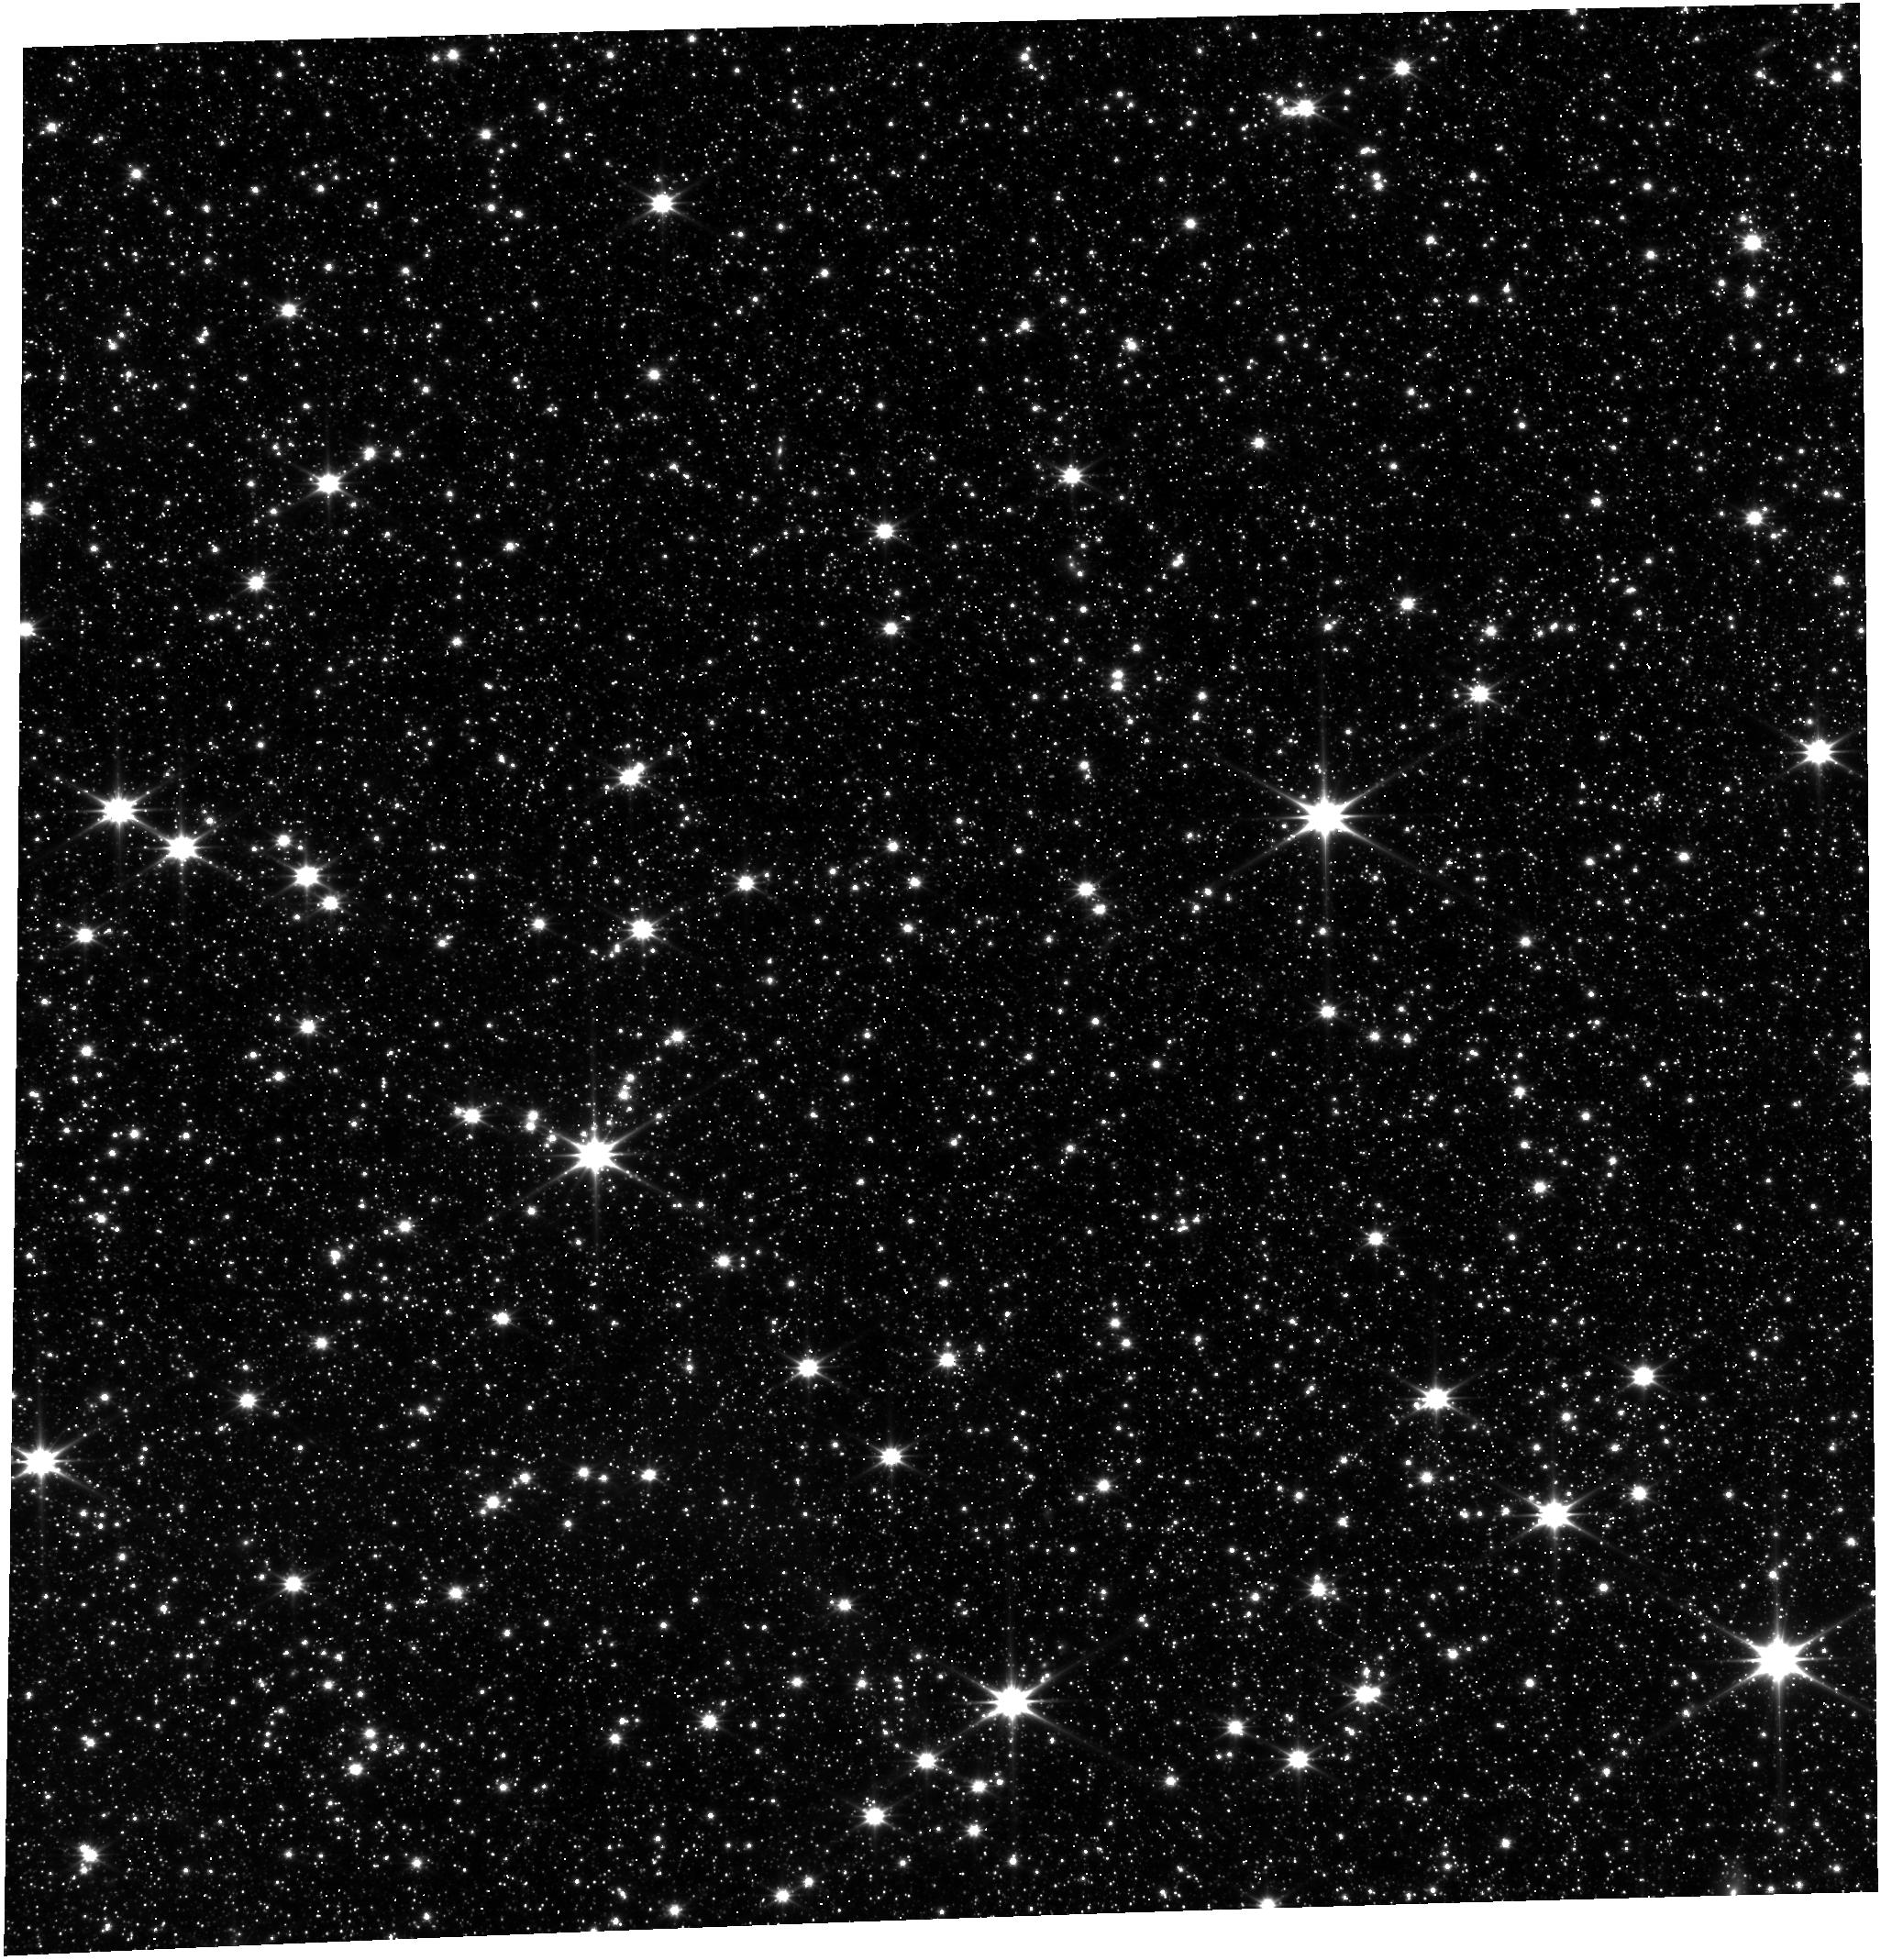
Target: LMC-NIRISS-FGS-ALIGNMENT
Instrument: FGS/FGS1
Filter: OPEN
Exposure: 18 min
Observation ID: jw01088-o003_t001_fgs_clear

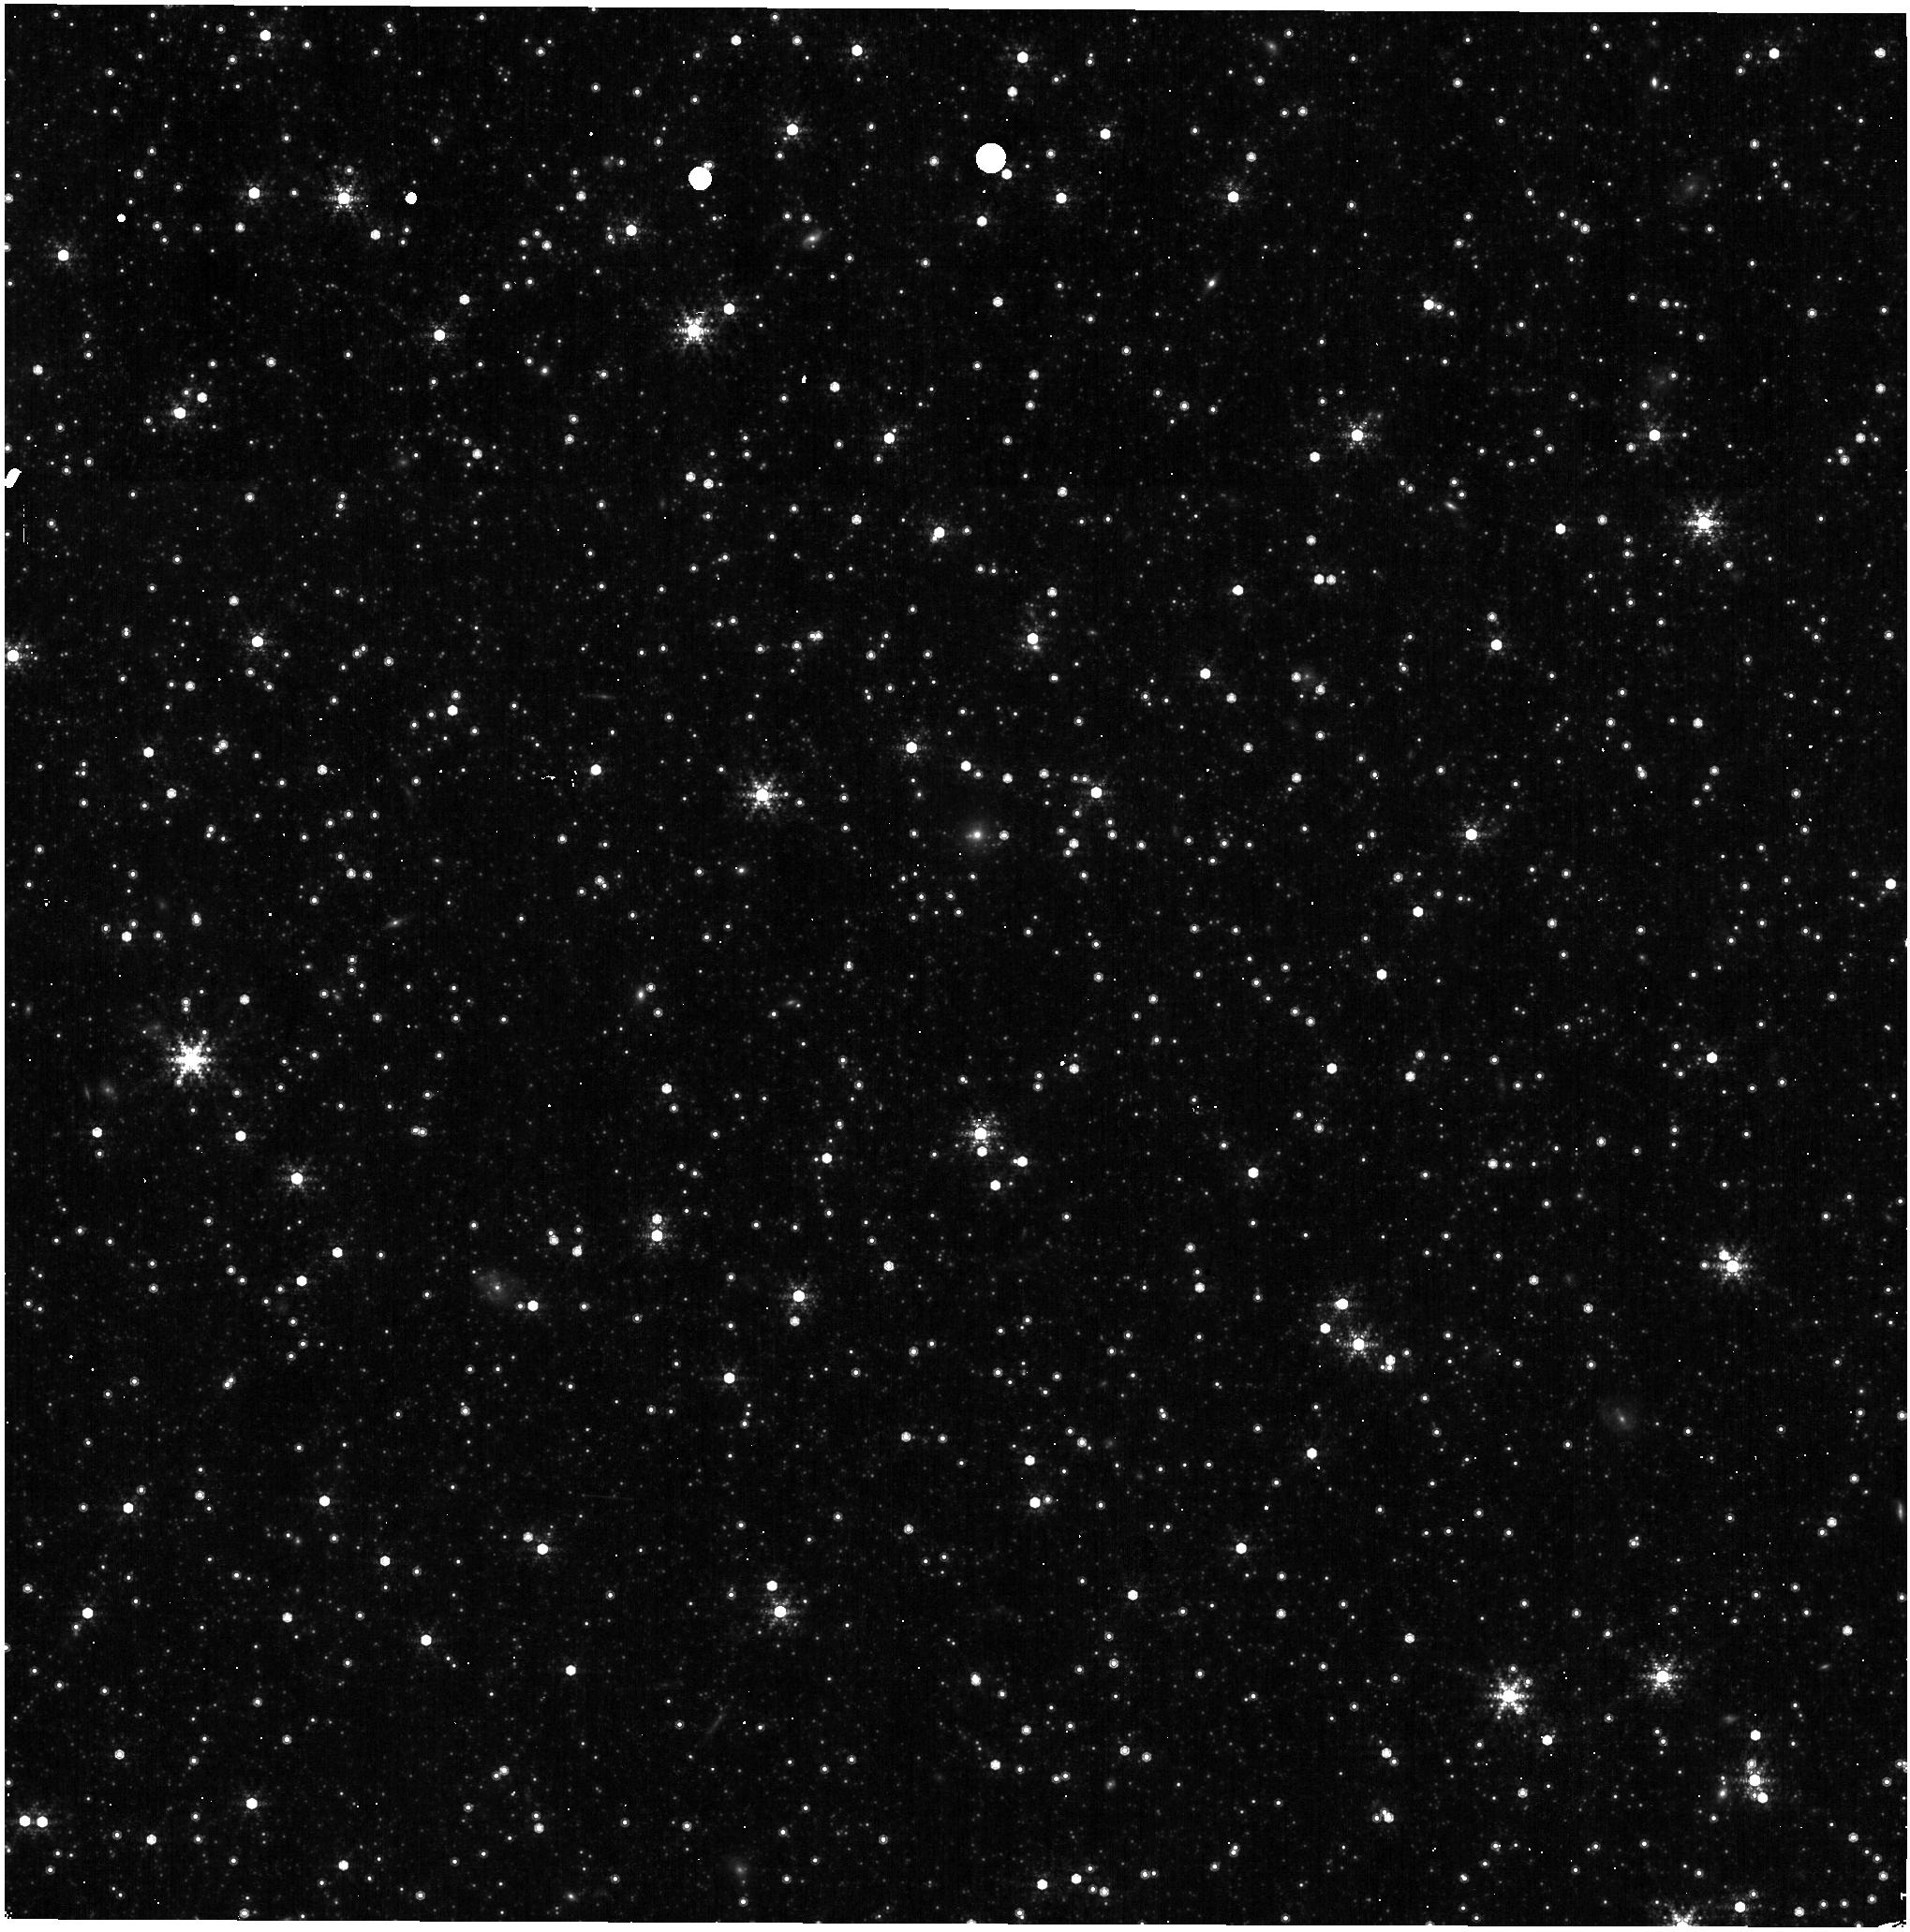
Target: LMC-NIRISS-FGS-ALIGNMENT
Instrument: NIRISS
Filter: F480M
Exposure: 3 min
Observation ID: jw01088-o003_t001_niriss_clearp-f480m

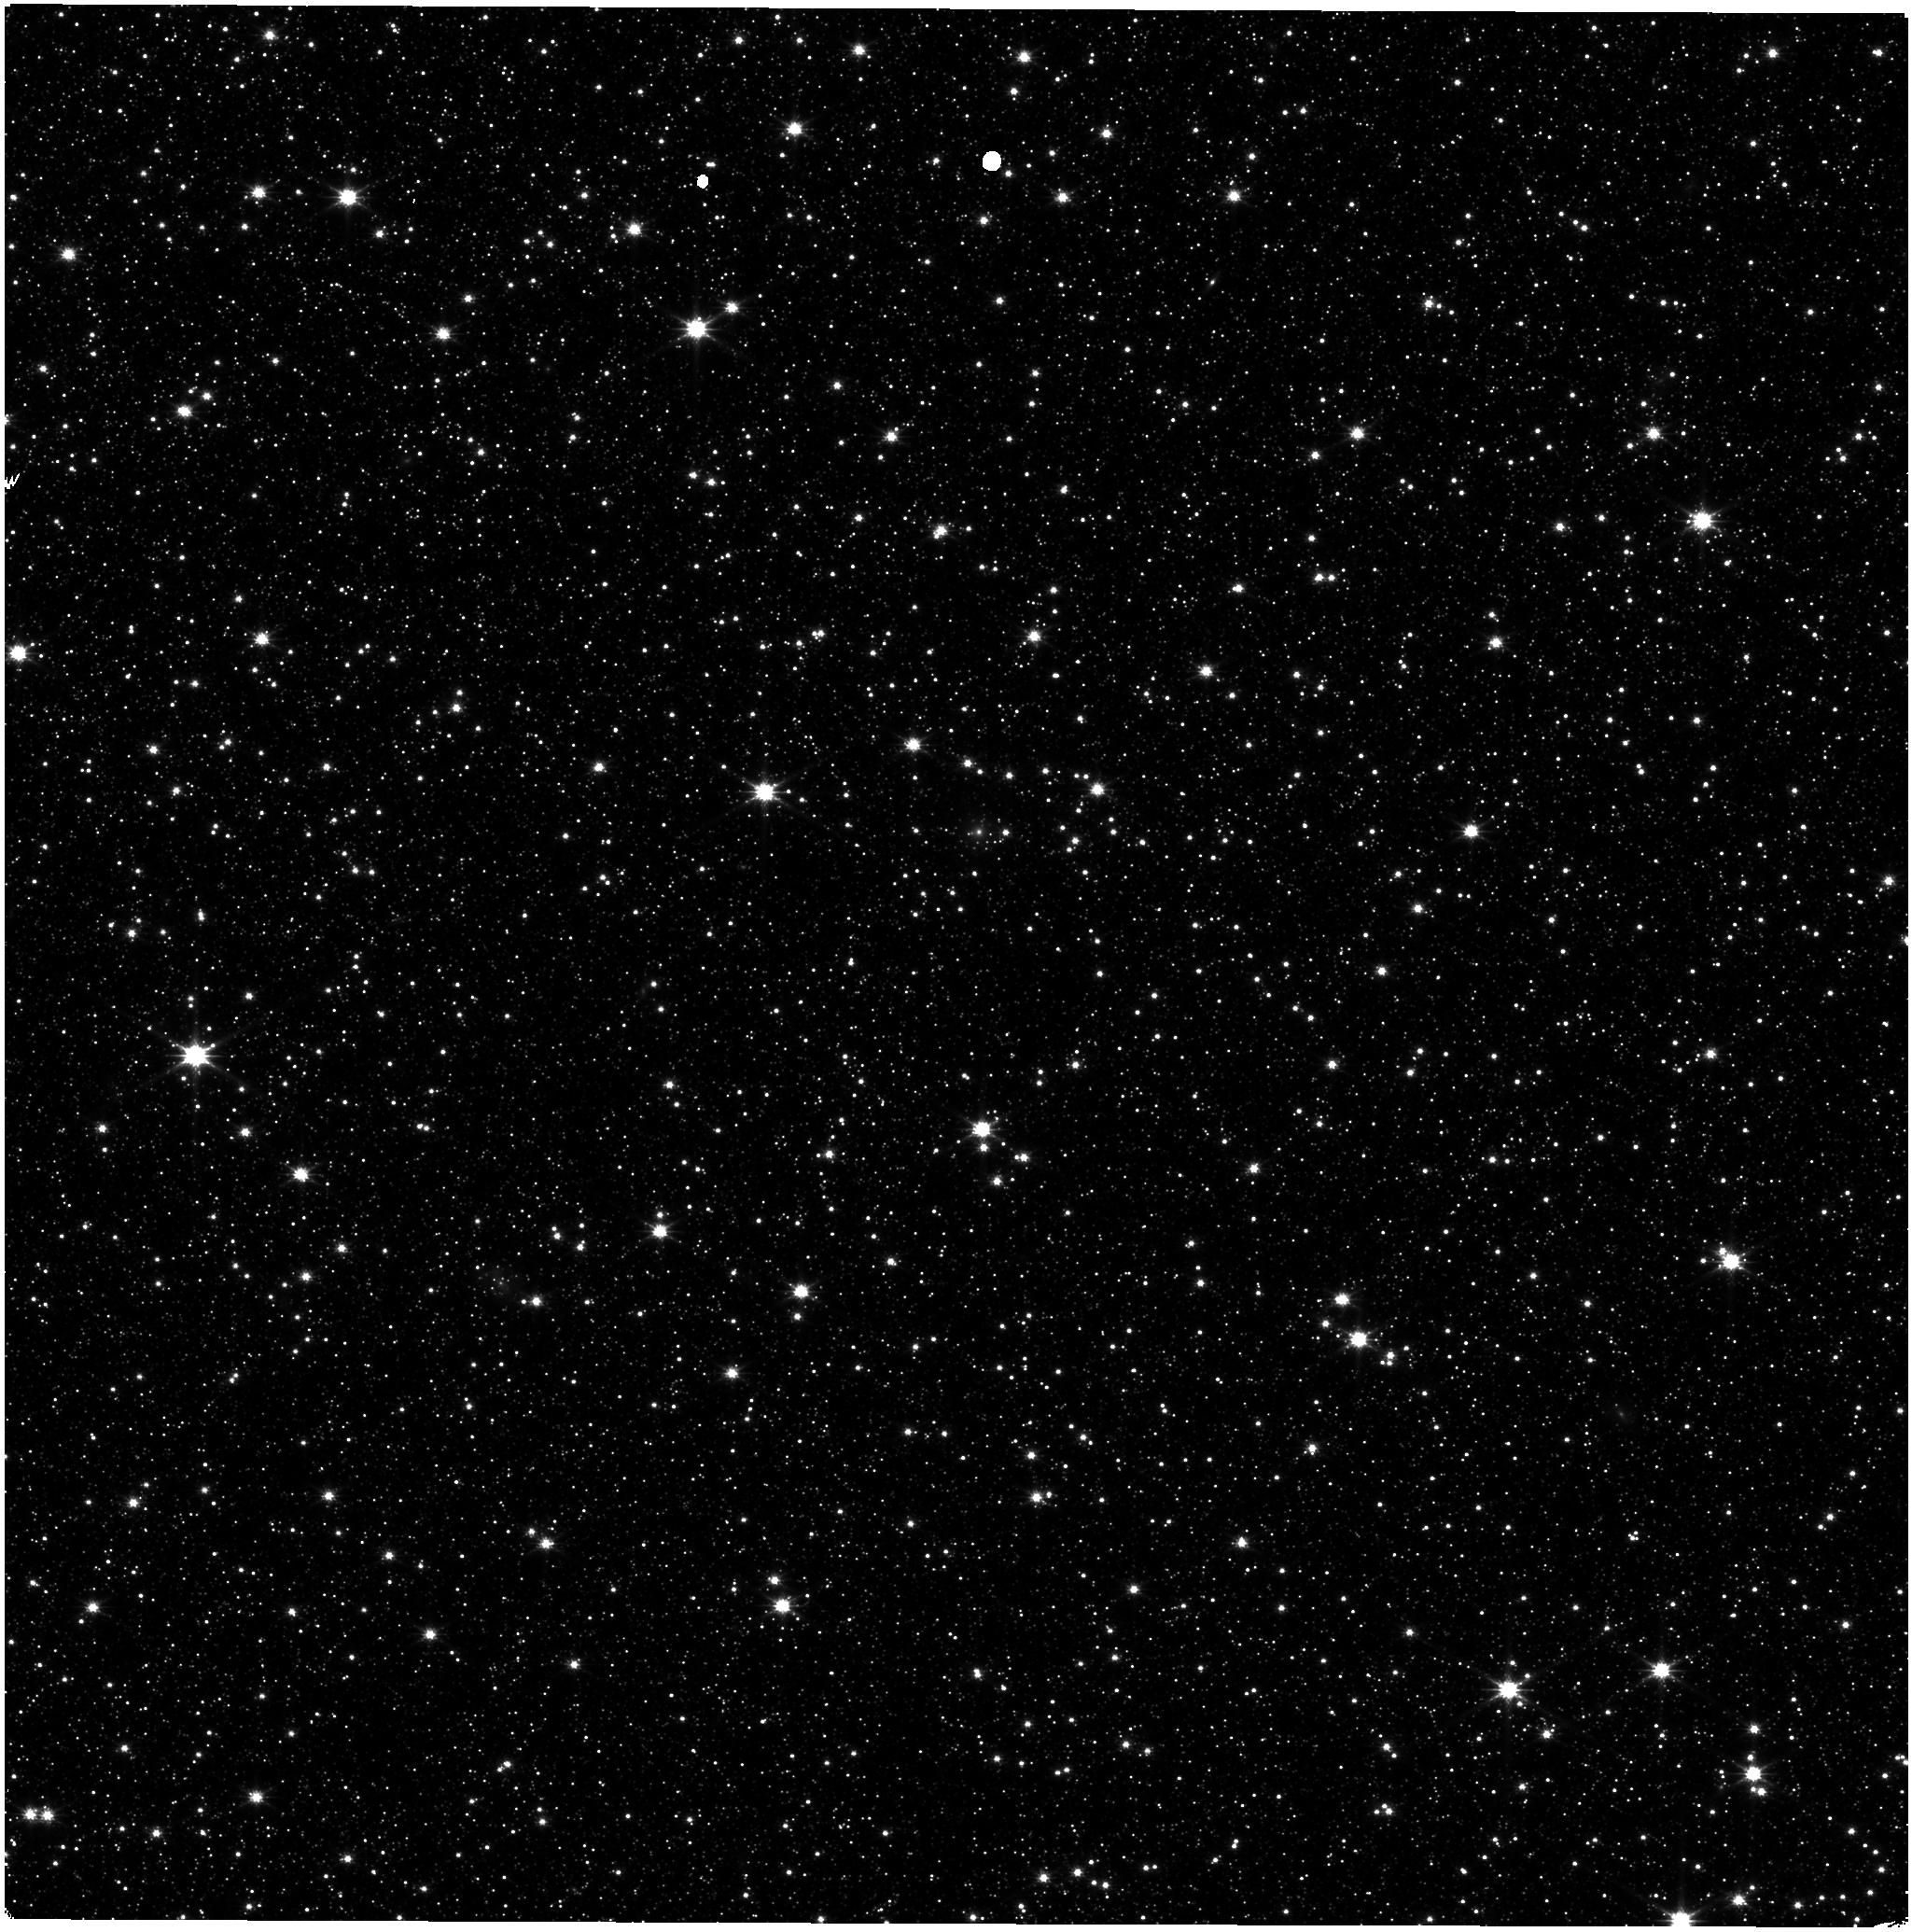
Target: LMC-NIRISS-FGS-ALIGNMENT
Instrument: NIRISS
Filter: CLEAR+F150W
Exposure: 11 min
Observation ID: jw01088-o001_t001_niriss_clear-f150w

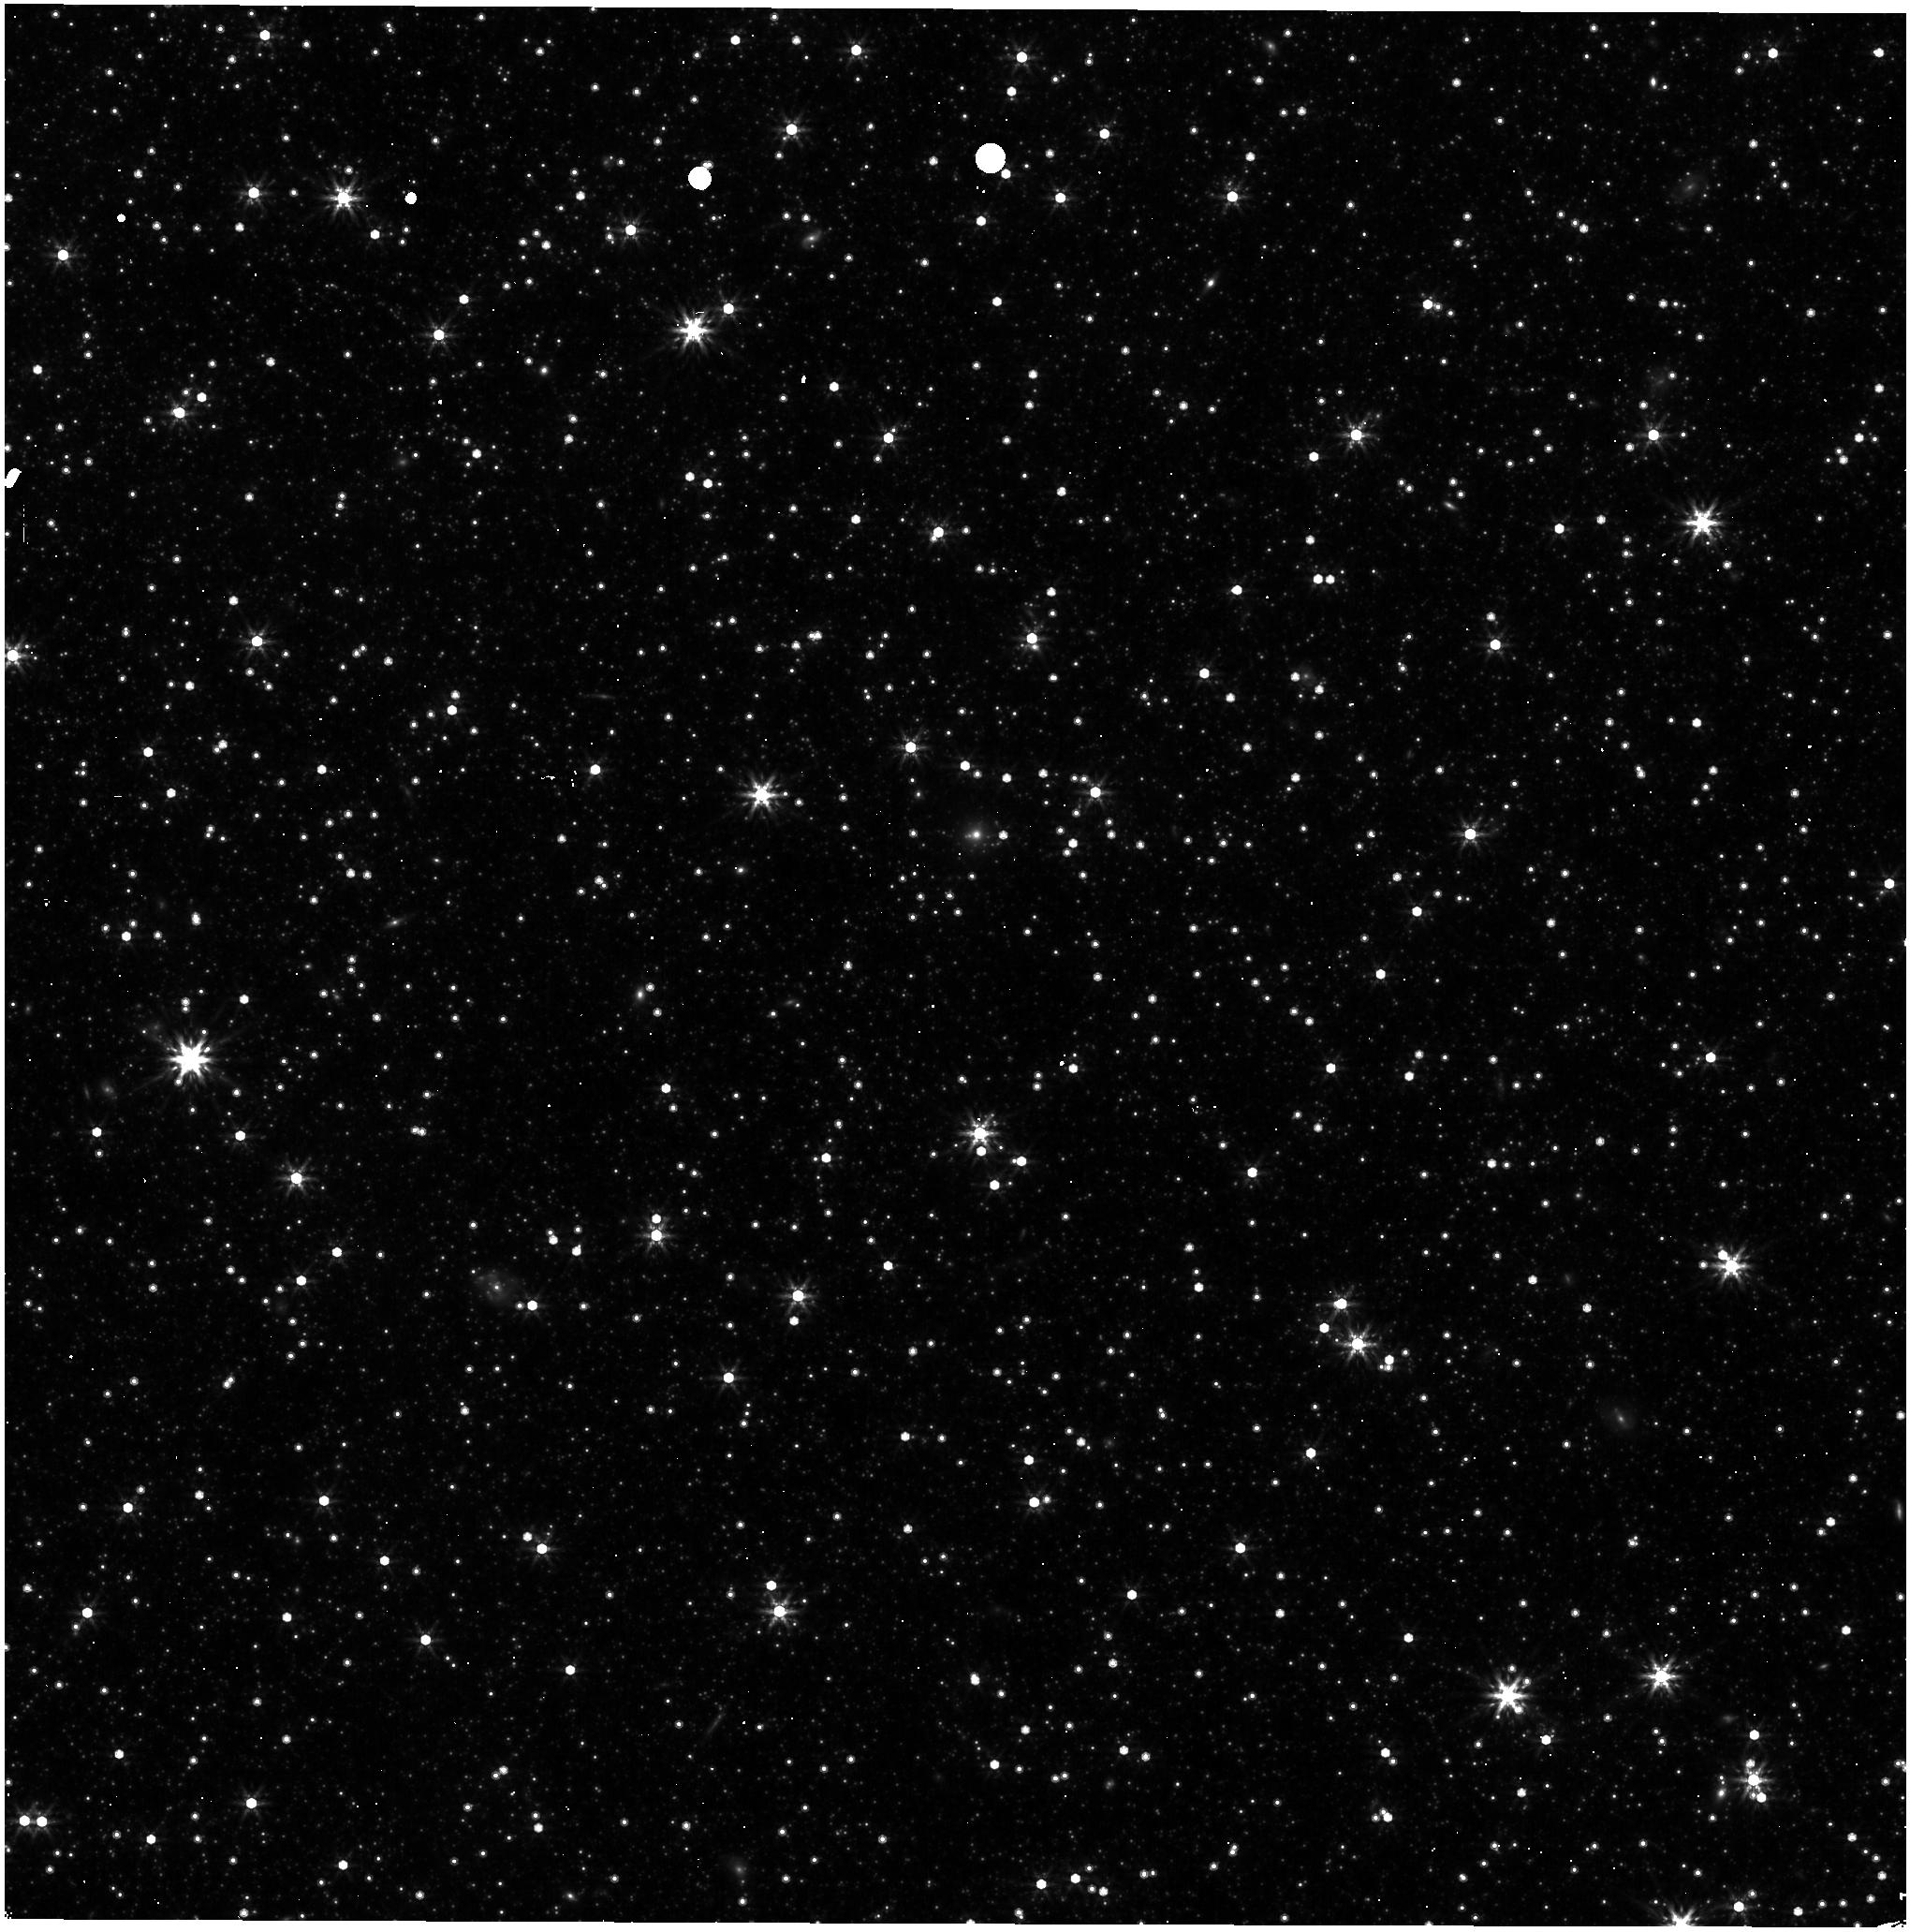
Target: LMC-NIRISS-FGS-ALIGNMENT
Instrument: NIRISS
Filter: F444W
Exposure: 2 min
Observation ID: jw01088-o003_t001_niriss_clearp-f444w

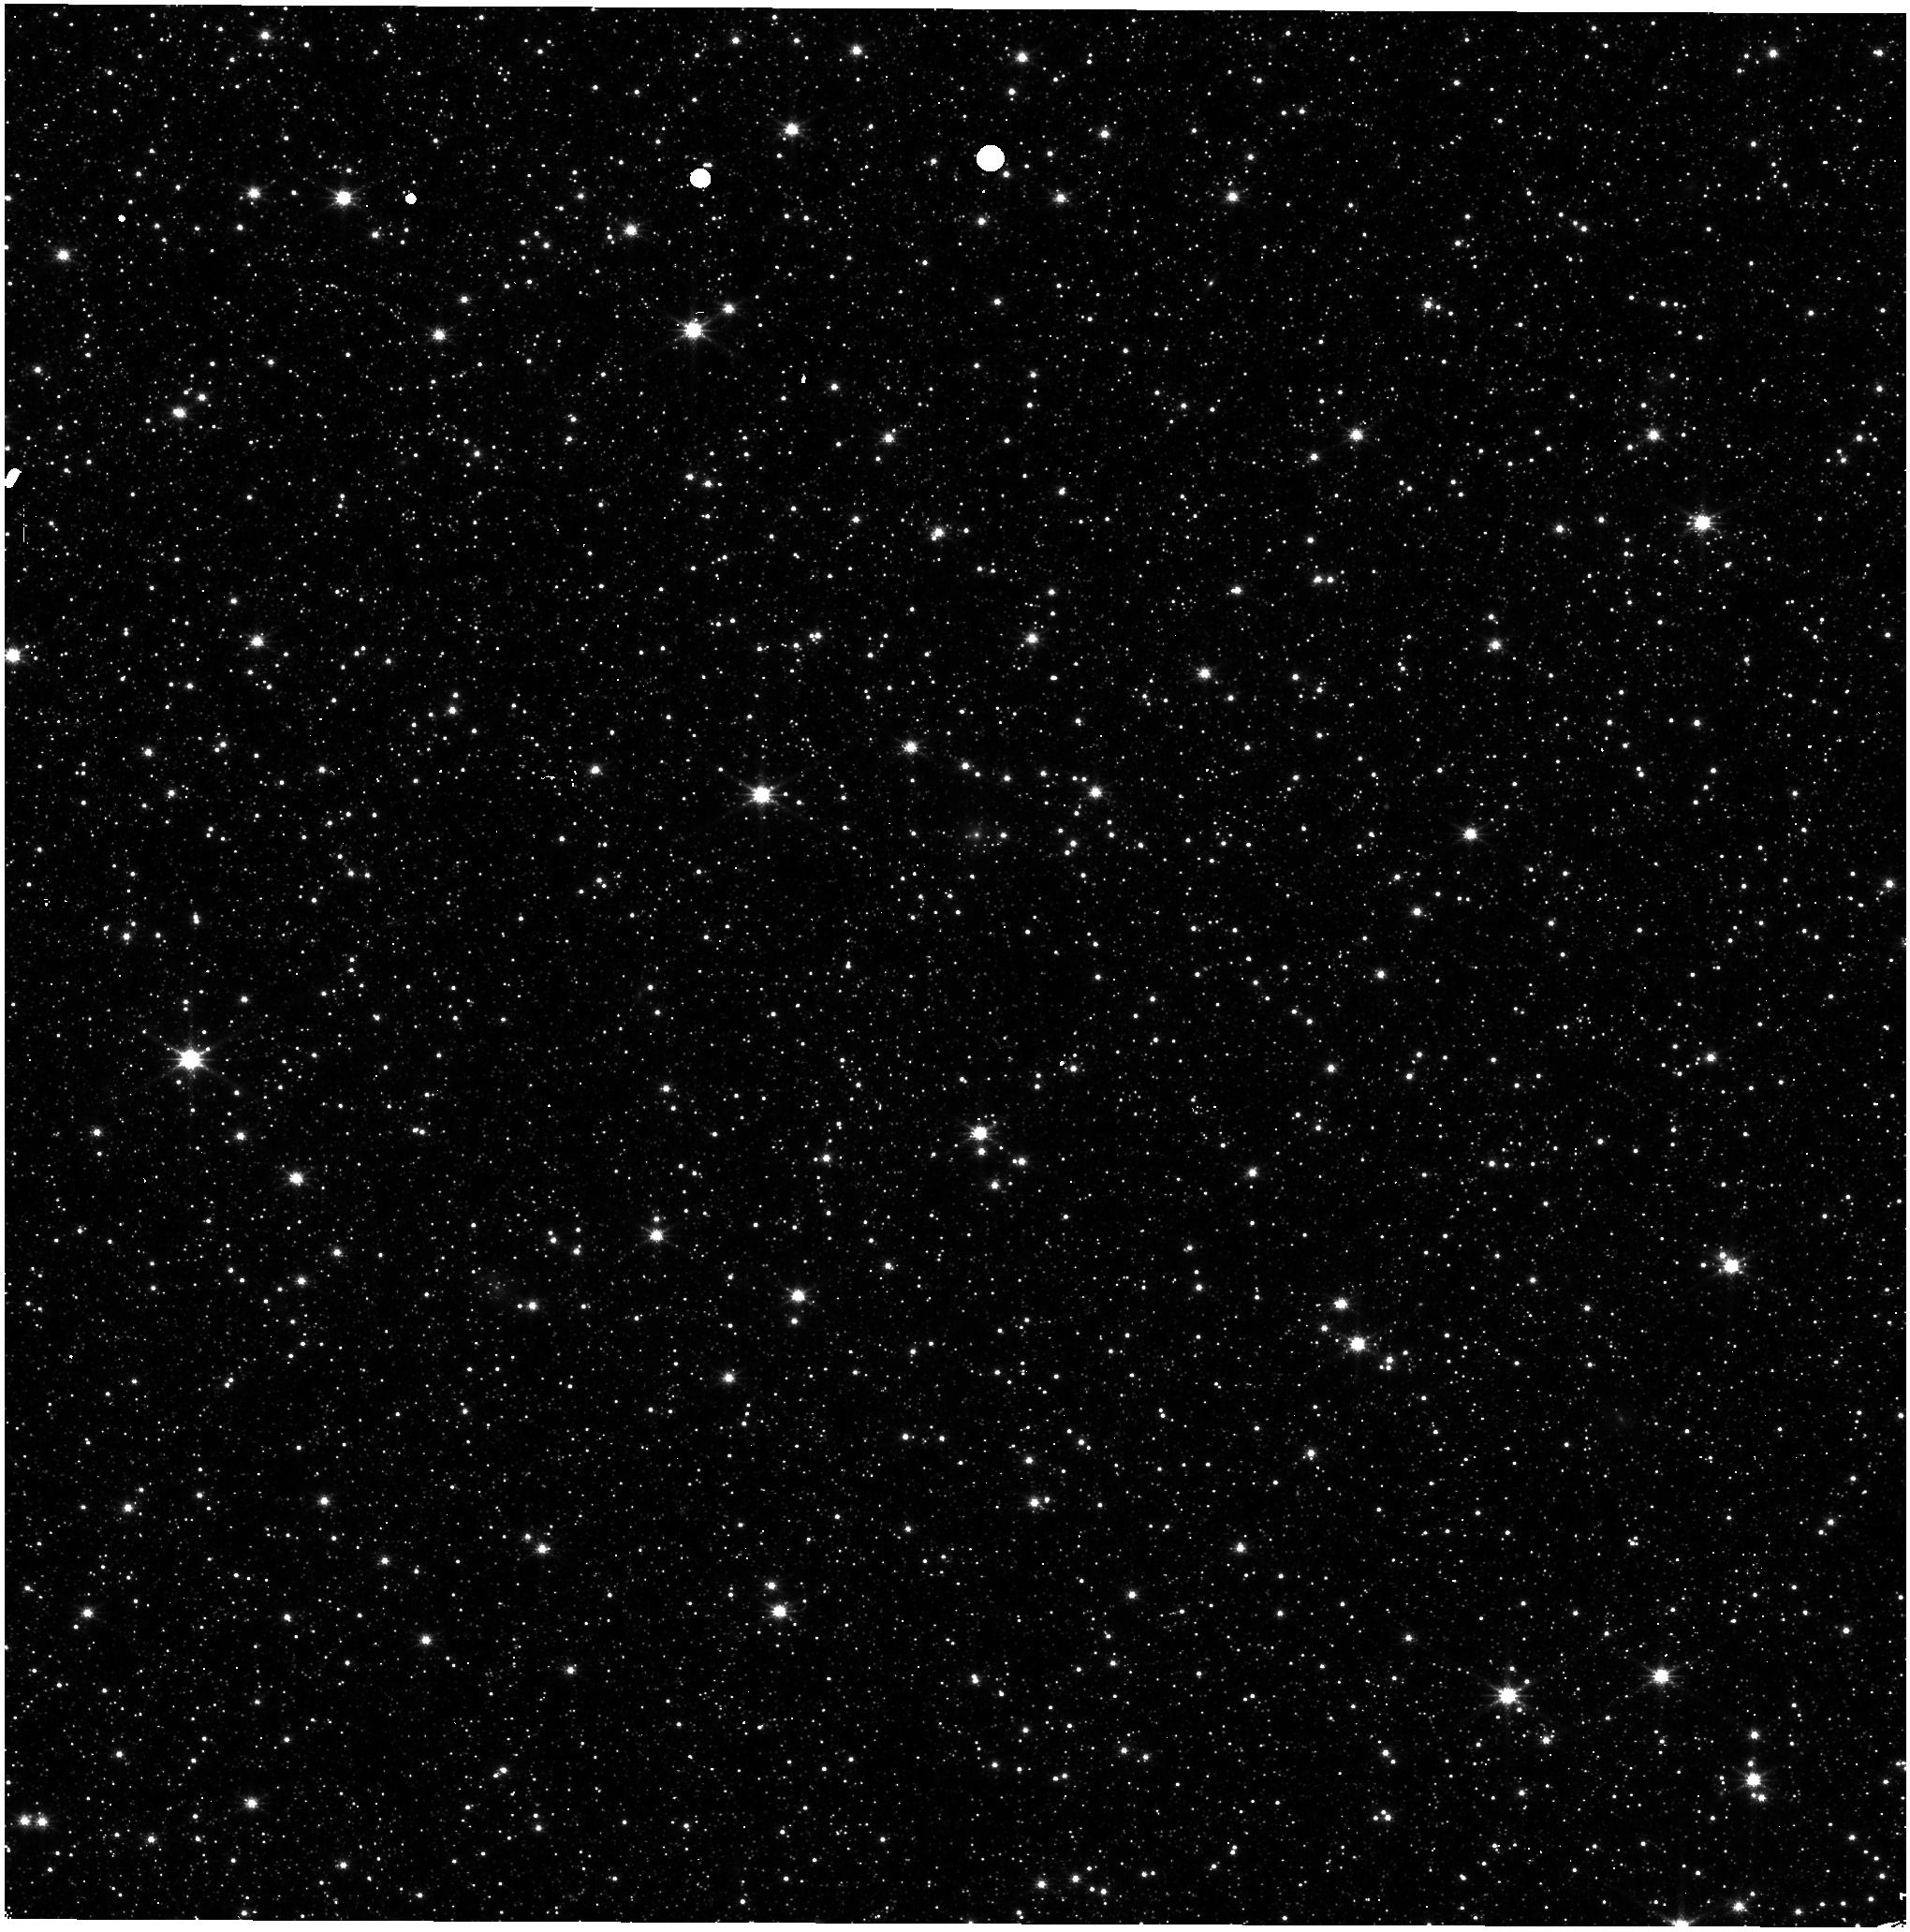
Target: LMC-NIRISS-FGS-ALIGNMENT
Instrument: NIRISS
Filter: CLEAR+F140M
Exposure: 2 min
Observation ID: jw01088-o003_t001_niriss_clear-f140m

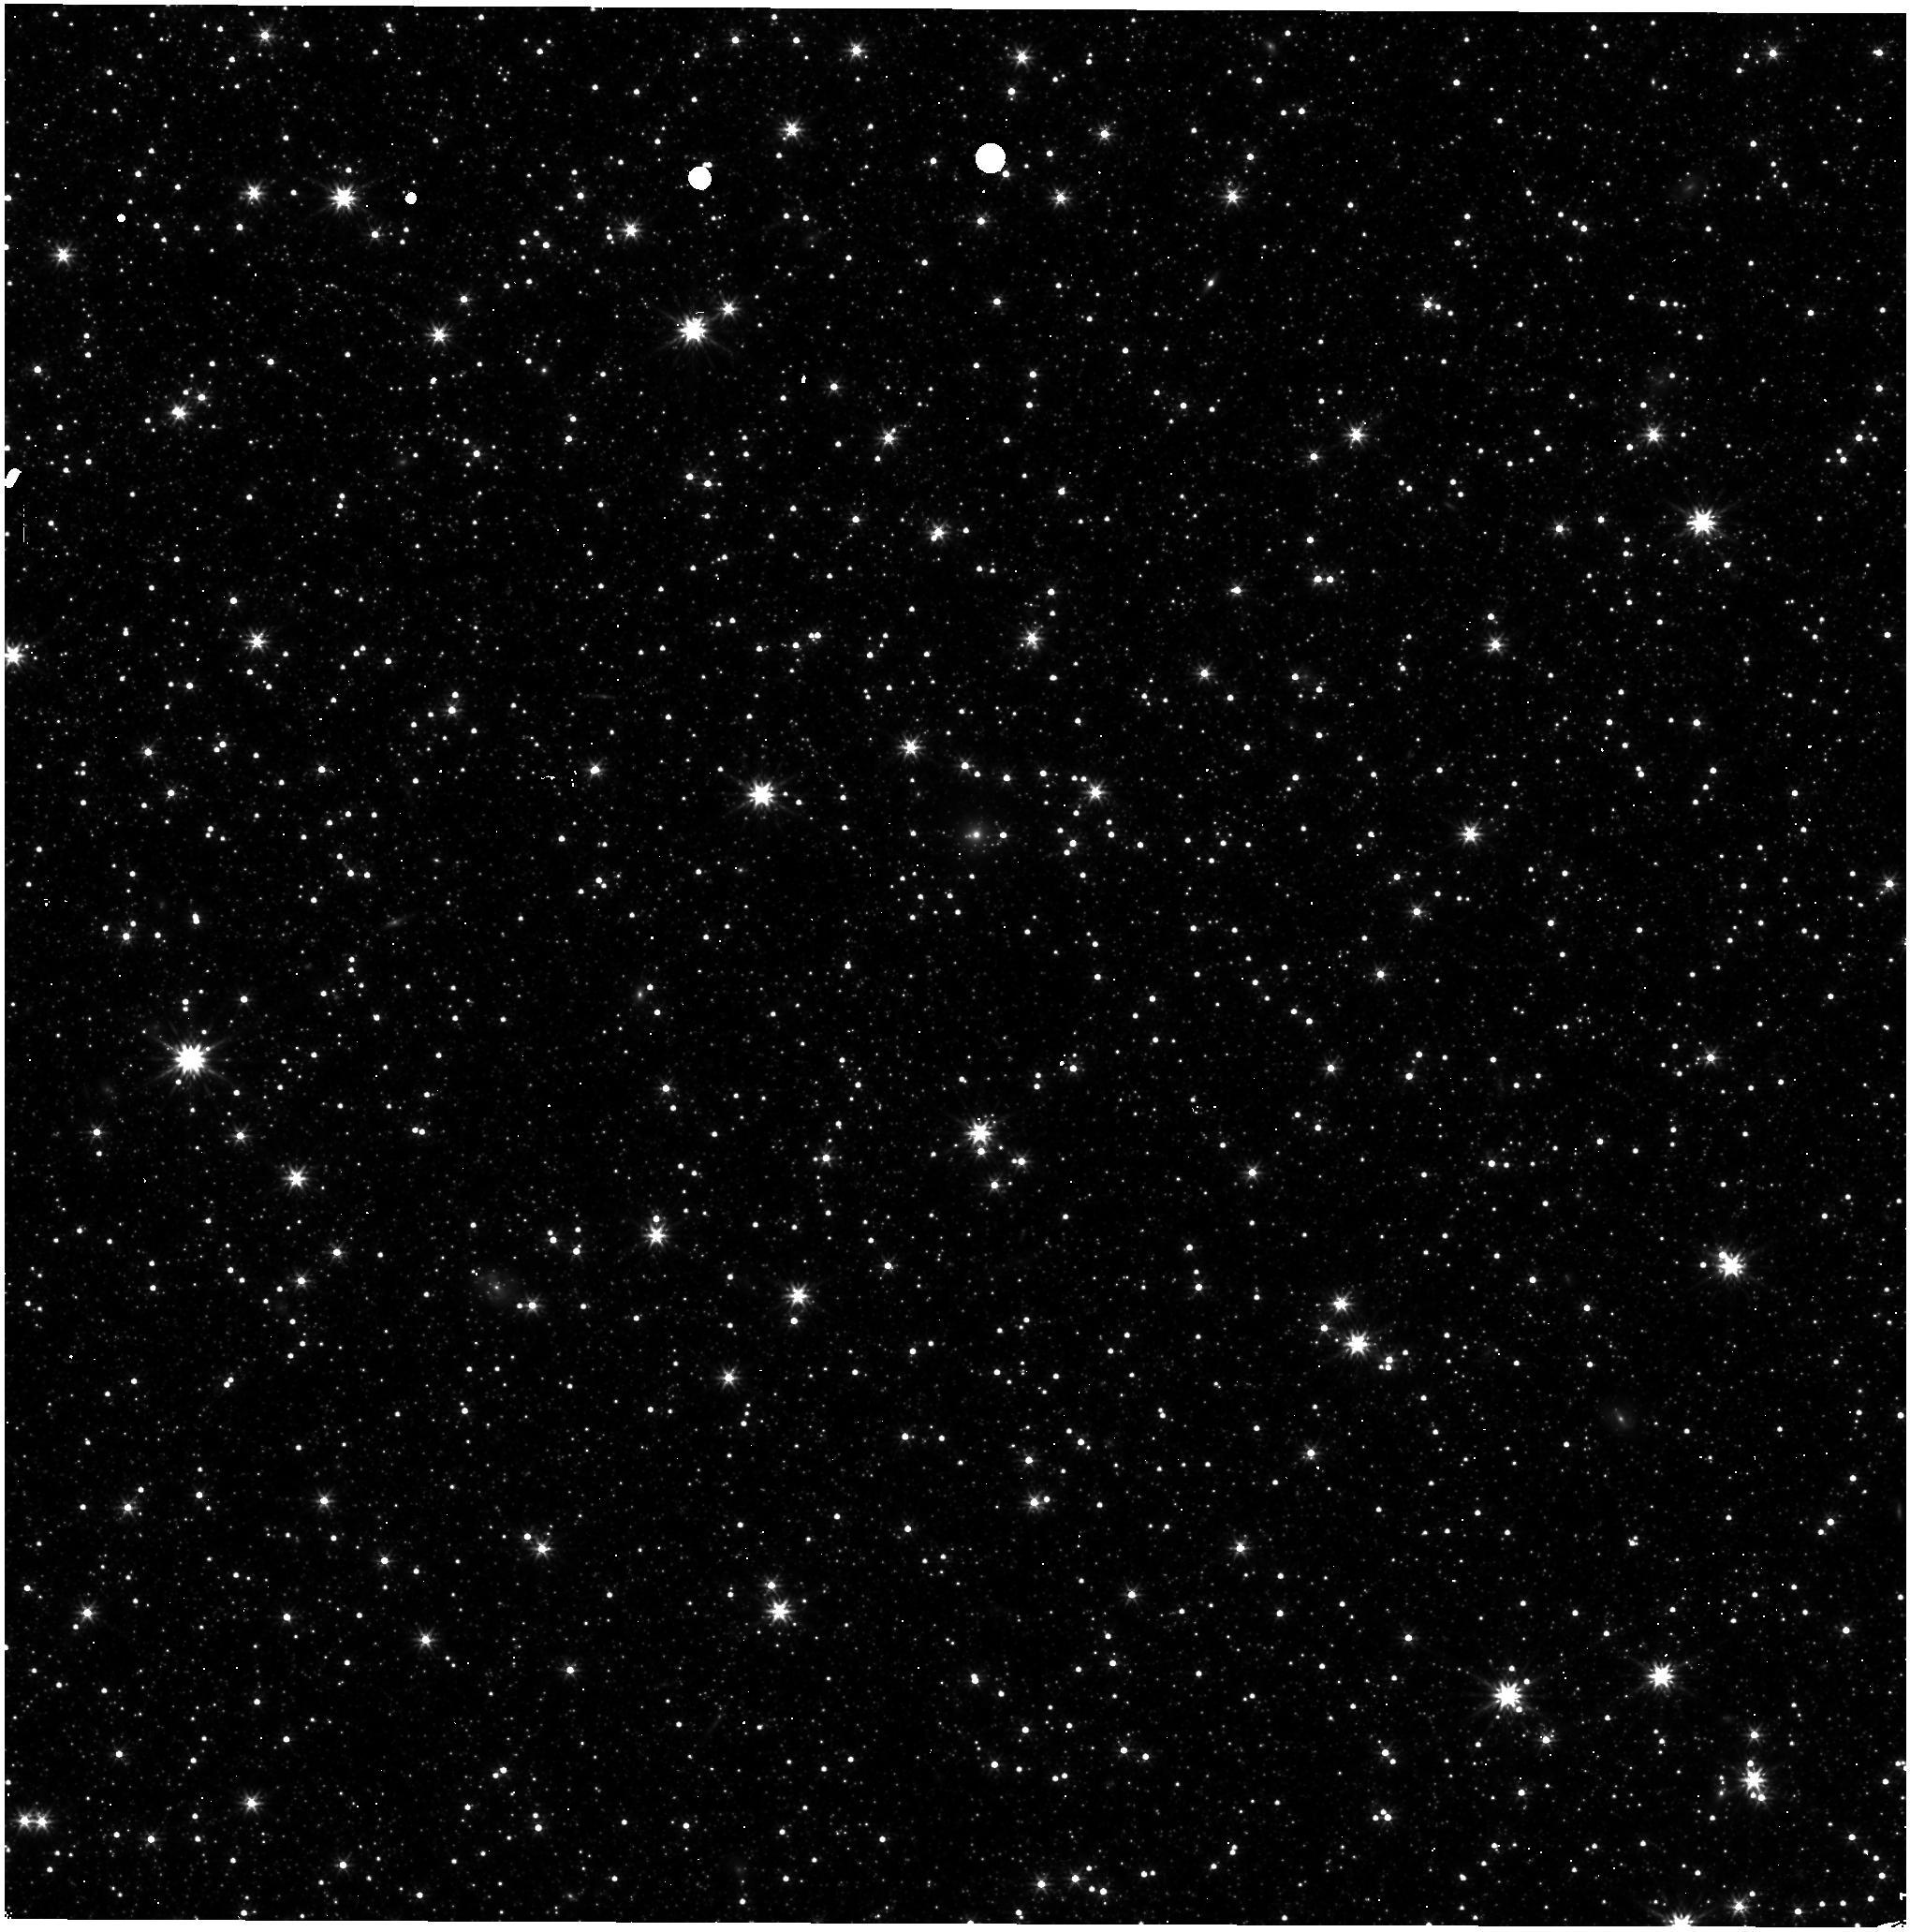
Target: LMC-NIRISS-FGS-ALIGNMENT
Instrument: NIRISS
Filter: F277W
Exposure: 2 min
Observation ID: jw01088-o003_t001_niriss_clearp-f277w

NIRISS-FGS Alignment and SIAF Update (PI: Sohn, Sangmo Tony)

This program serves to determine the relative positions and orientations of FGS1, FGS2, and NIRISS in the focal plane of JWST with nominal wavefront quality. It will result in the update of the NIRISS alignment parameters V2Ref, V3Ref, and V3IdlYAngle relative to FGS1, which defines the JWST V-frame. This update will be incorporated in the NIRISS Science Instrument Aperture File (SIAF) and delivered to the PRD. The program will also result in delivery of reference files to be used in the JWST pipeline.